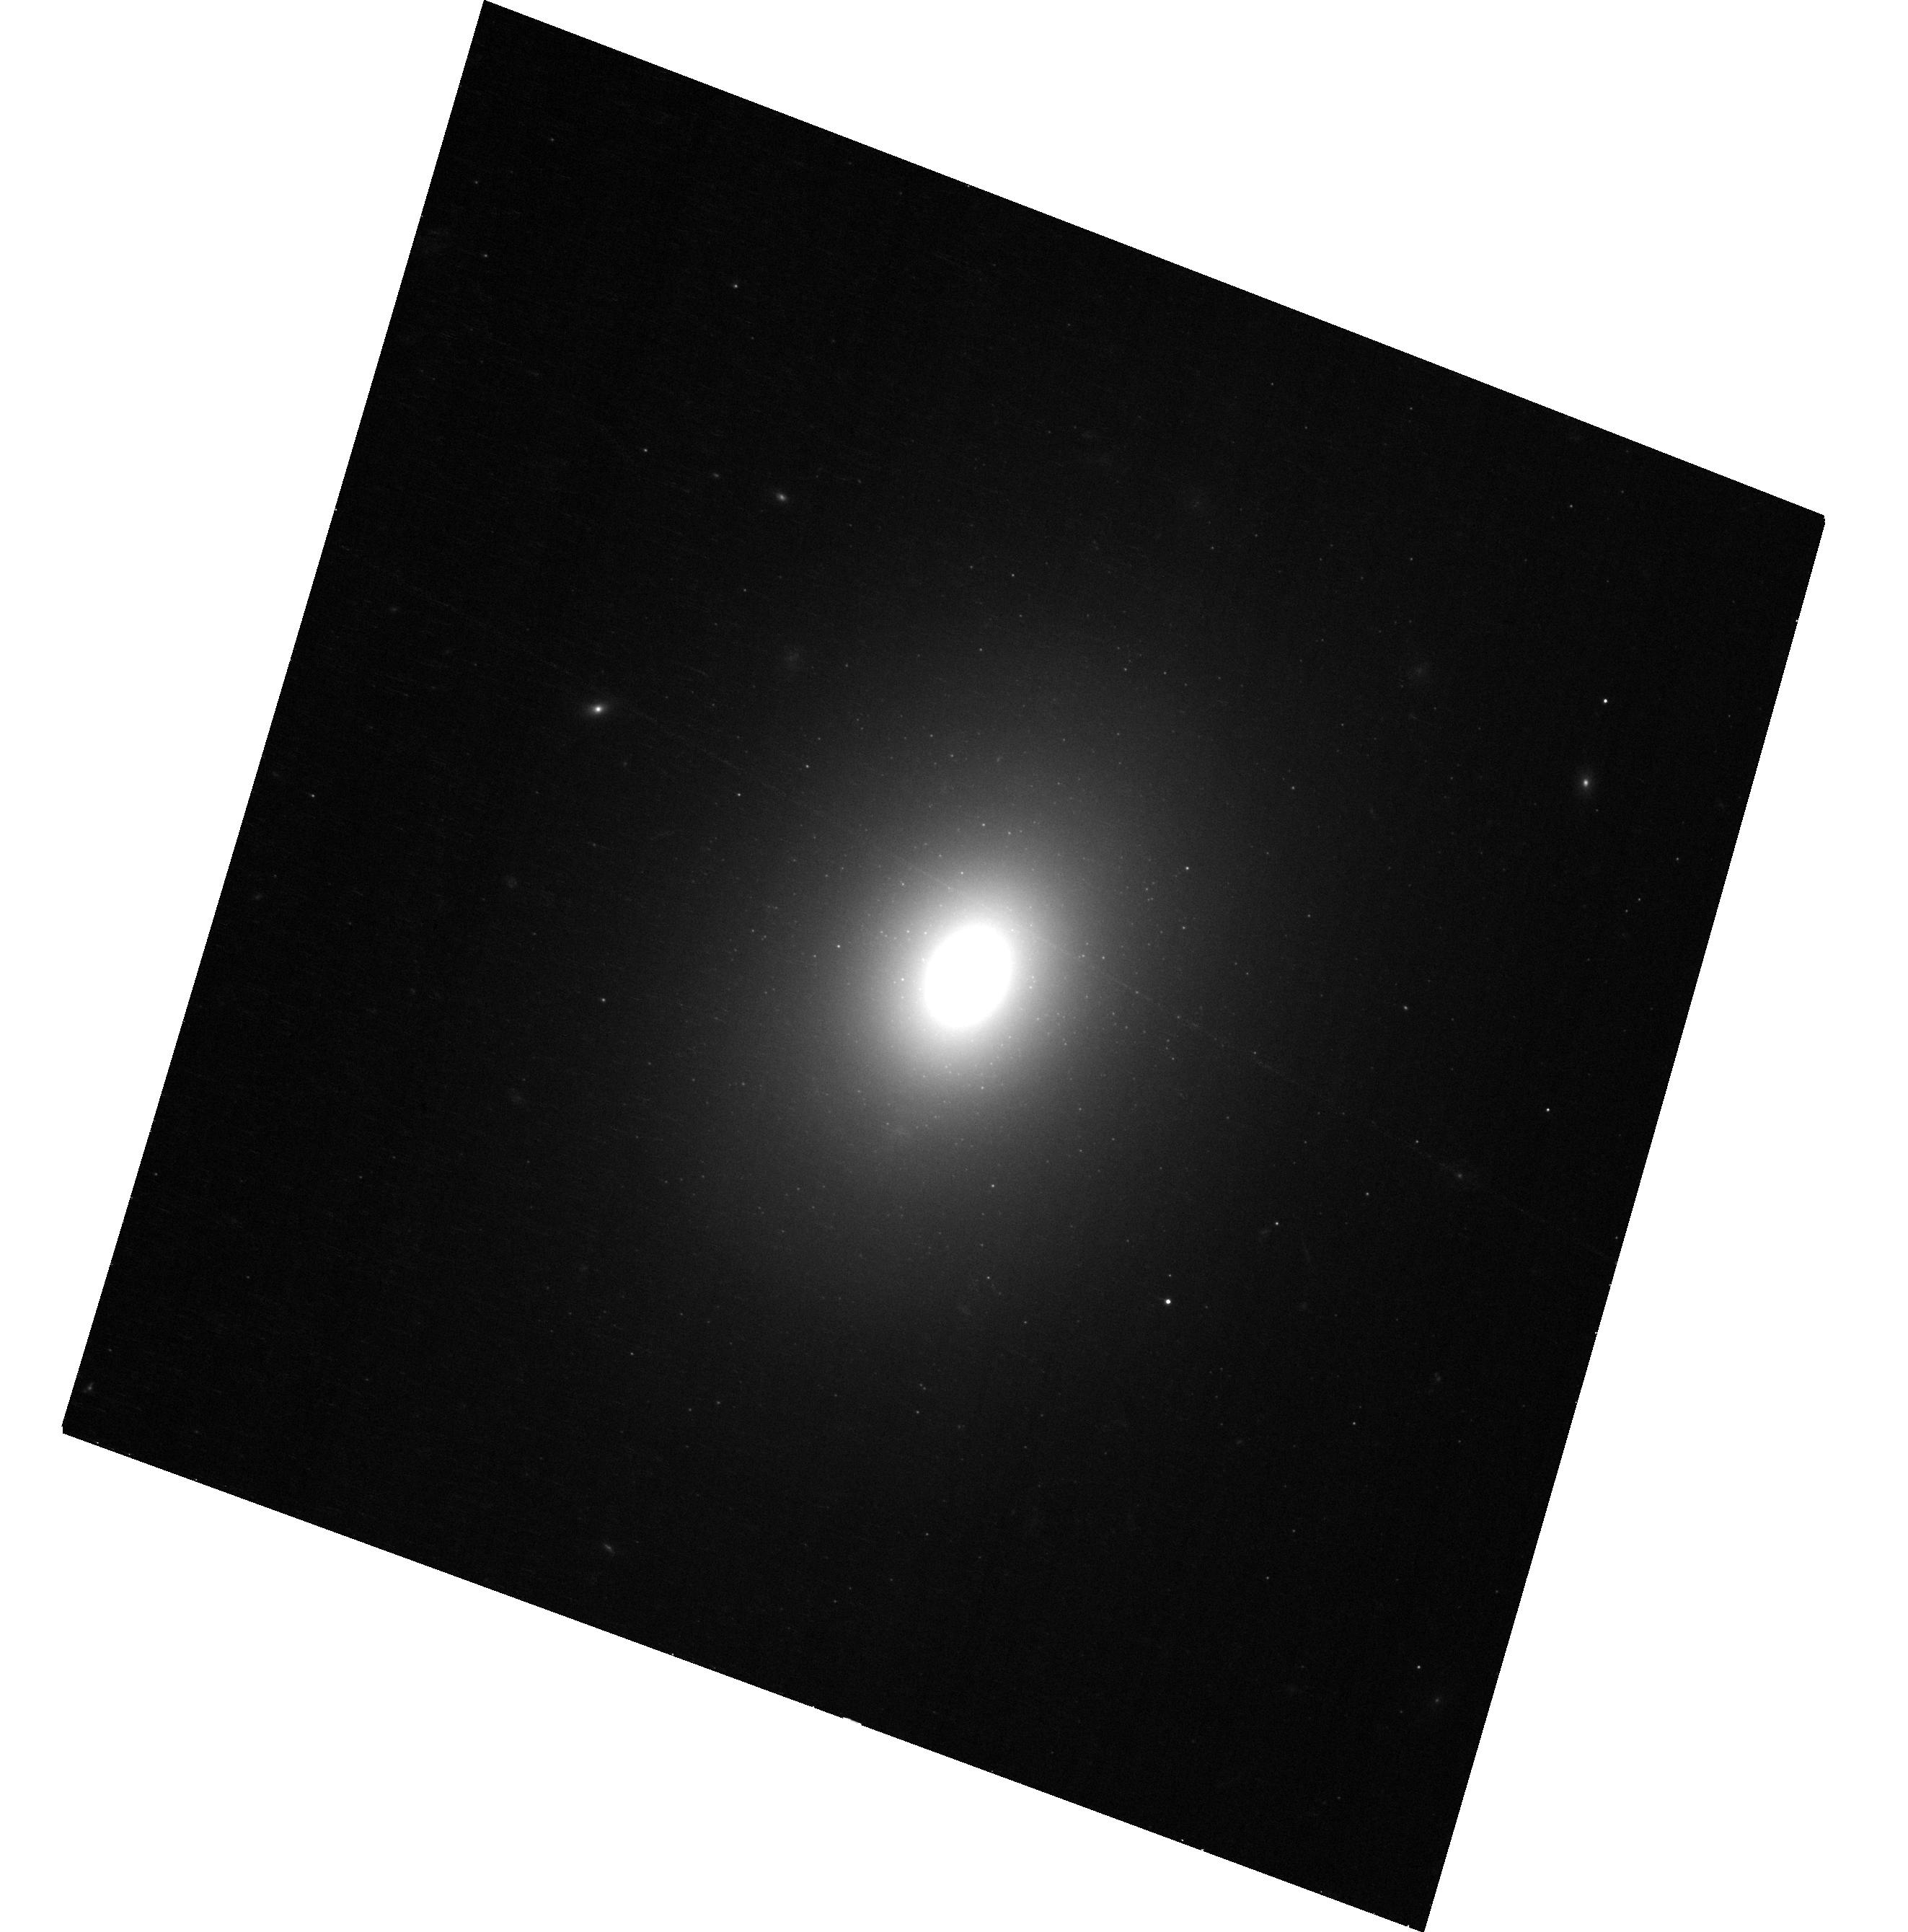
Target: 3C78. Instrument: ACS/WFC. Filter: F606W. Exposure: 13 min. Observation ID: hst_17919_03_acs_wfc_f606w_jfk203

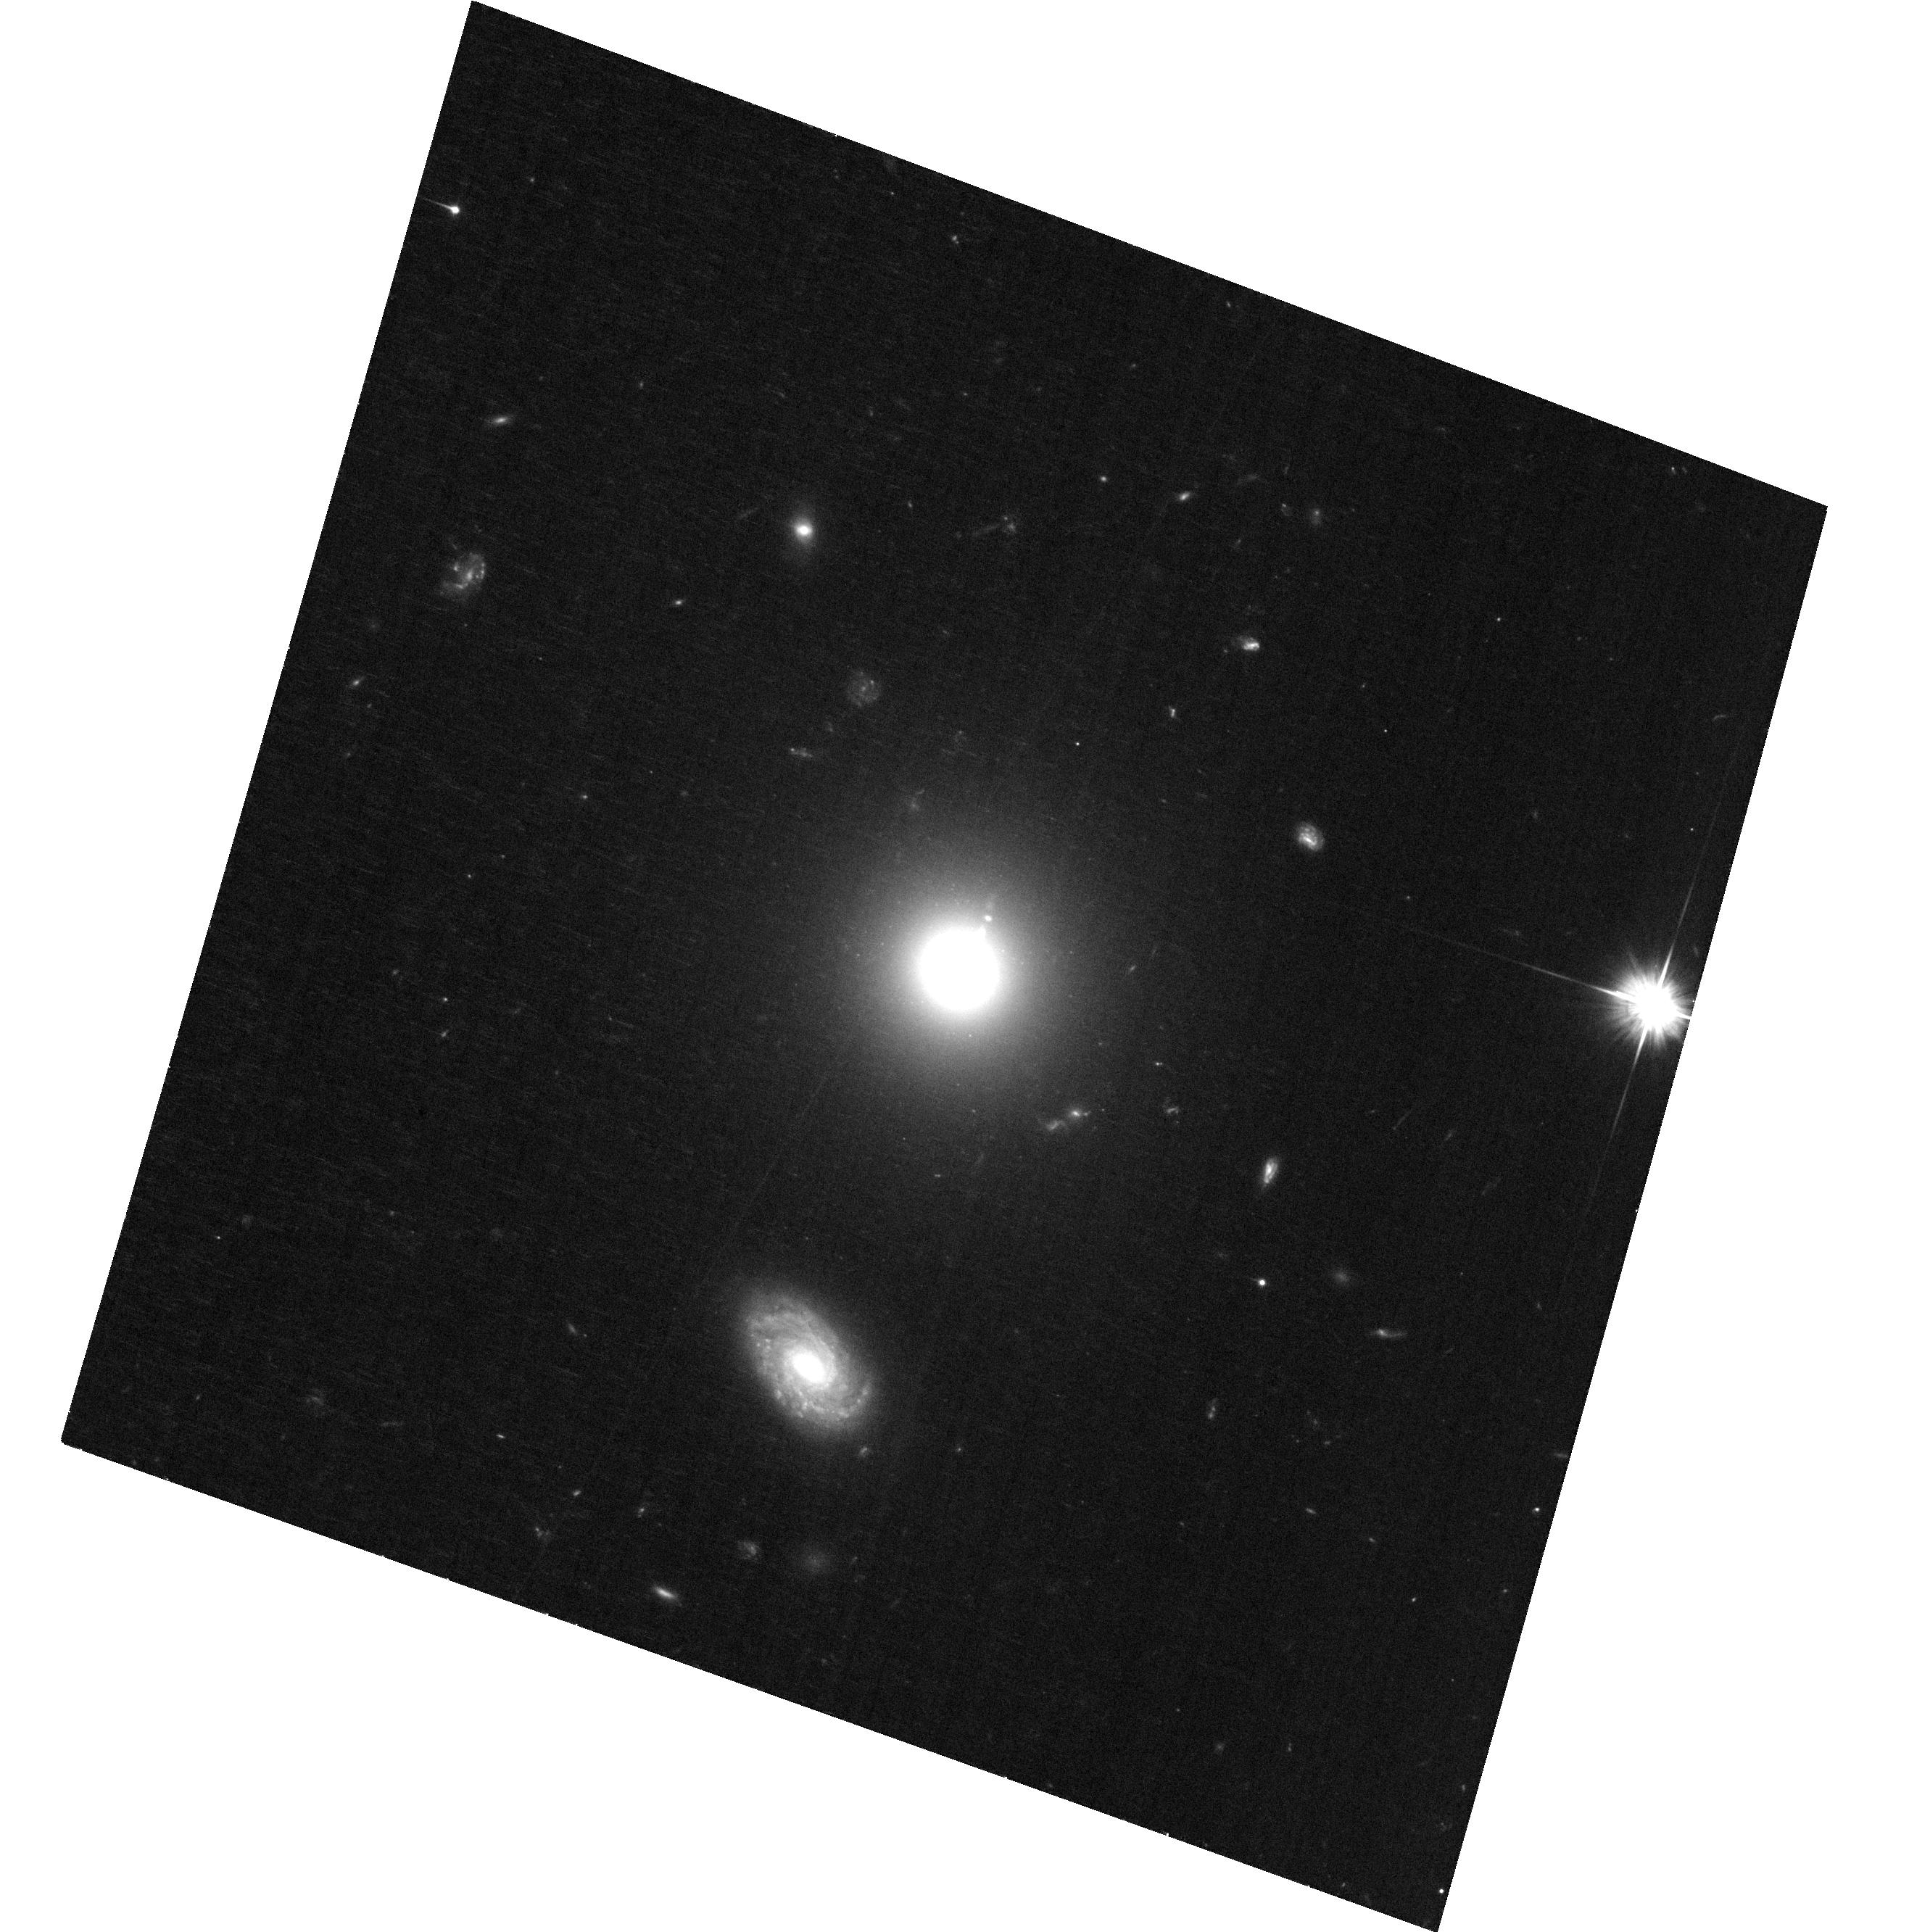
Target: 3C15. Instrument: ACS/WFC. Filter: F606W. Exposure: 29 min. Observation ID: hst_17919_01_acs_wfc_f606w_jfk201

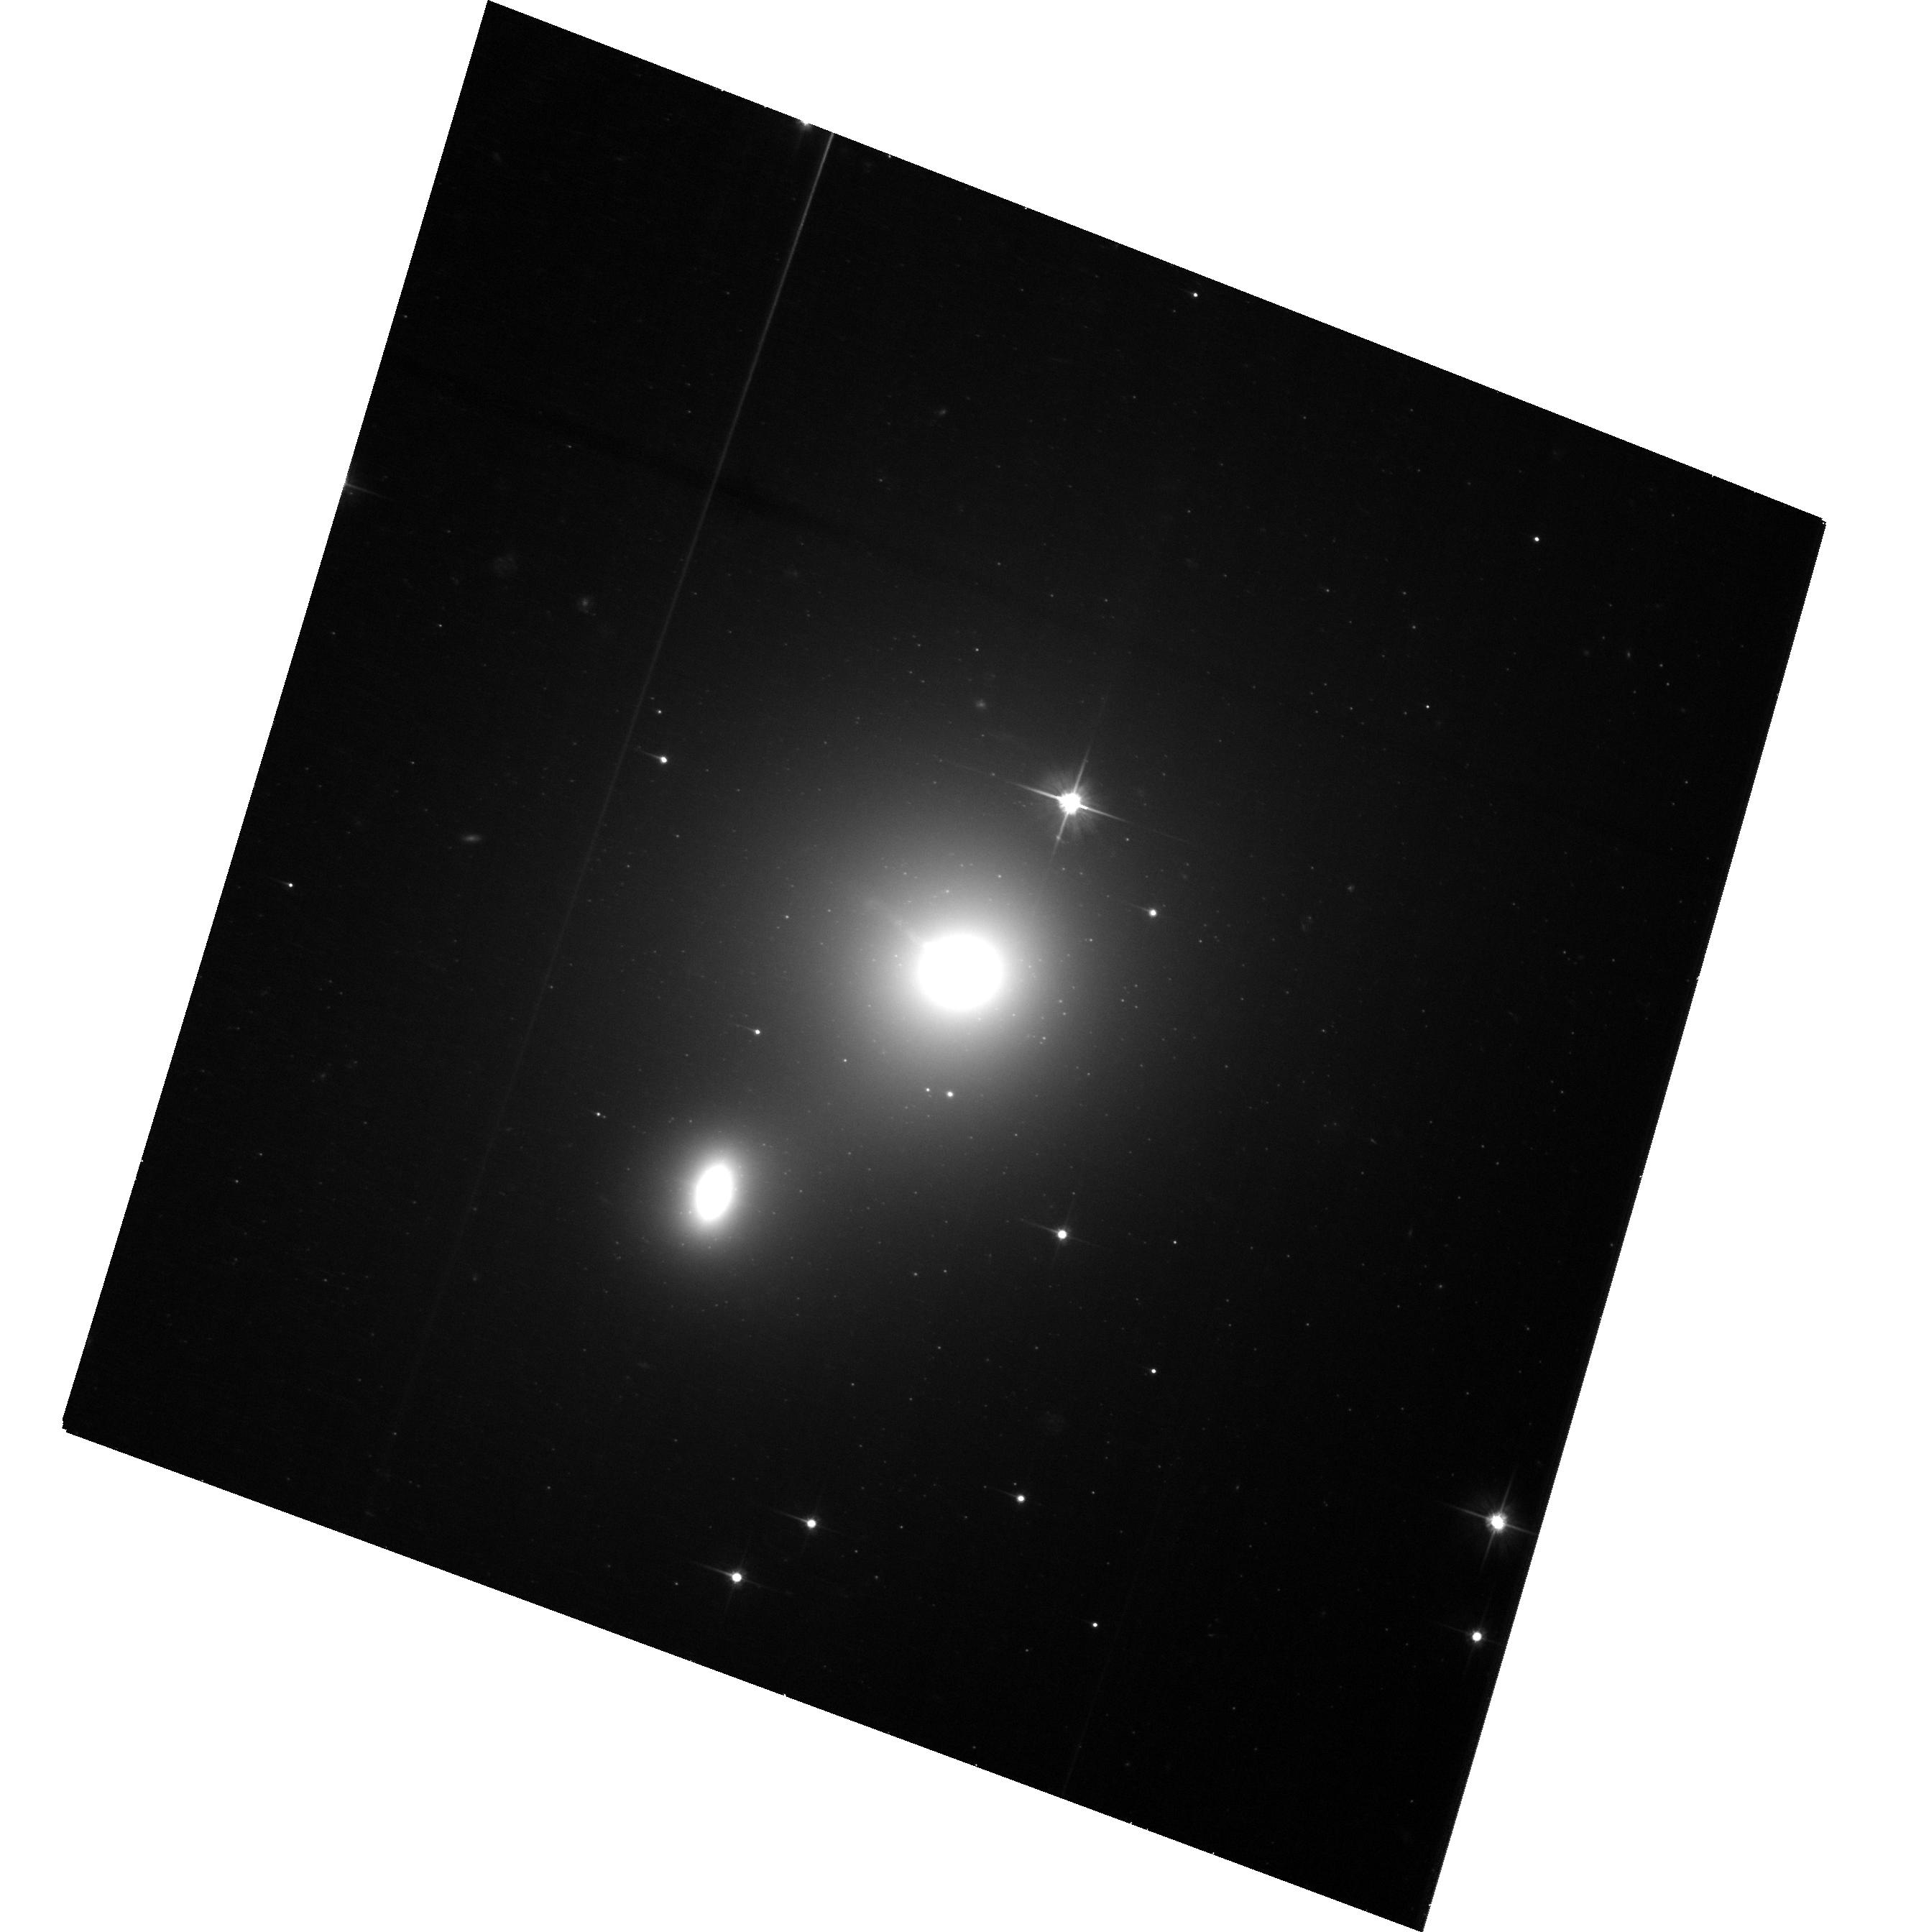
Target: 3C66B. Instrument: ACS/WFC. Filter: F606W. Exposure: 28 min. Observation ID: hst_17919_02_acs_wfc_f606w_jfk202

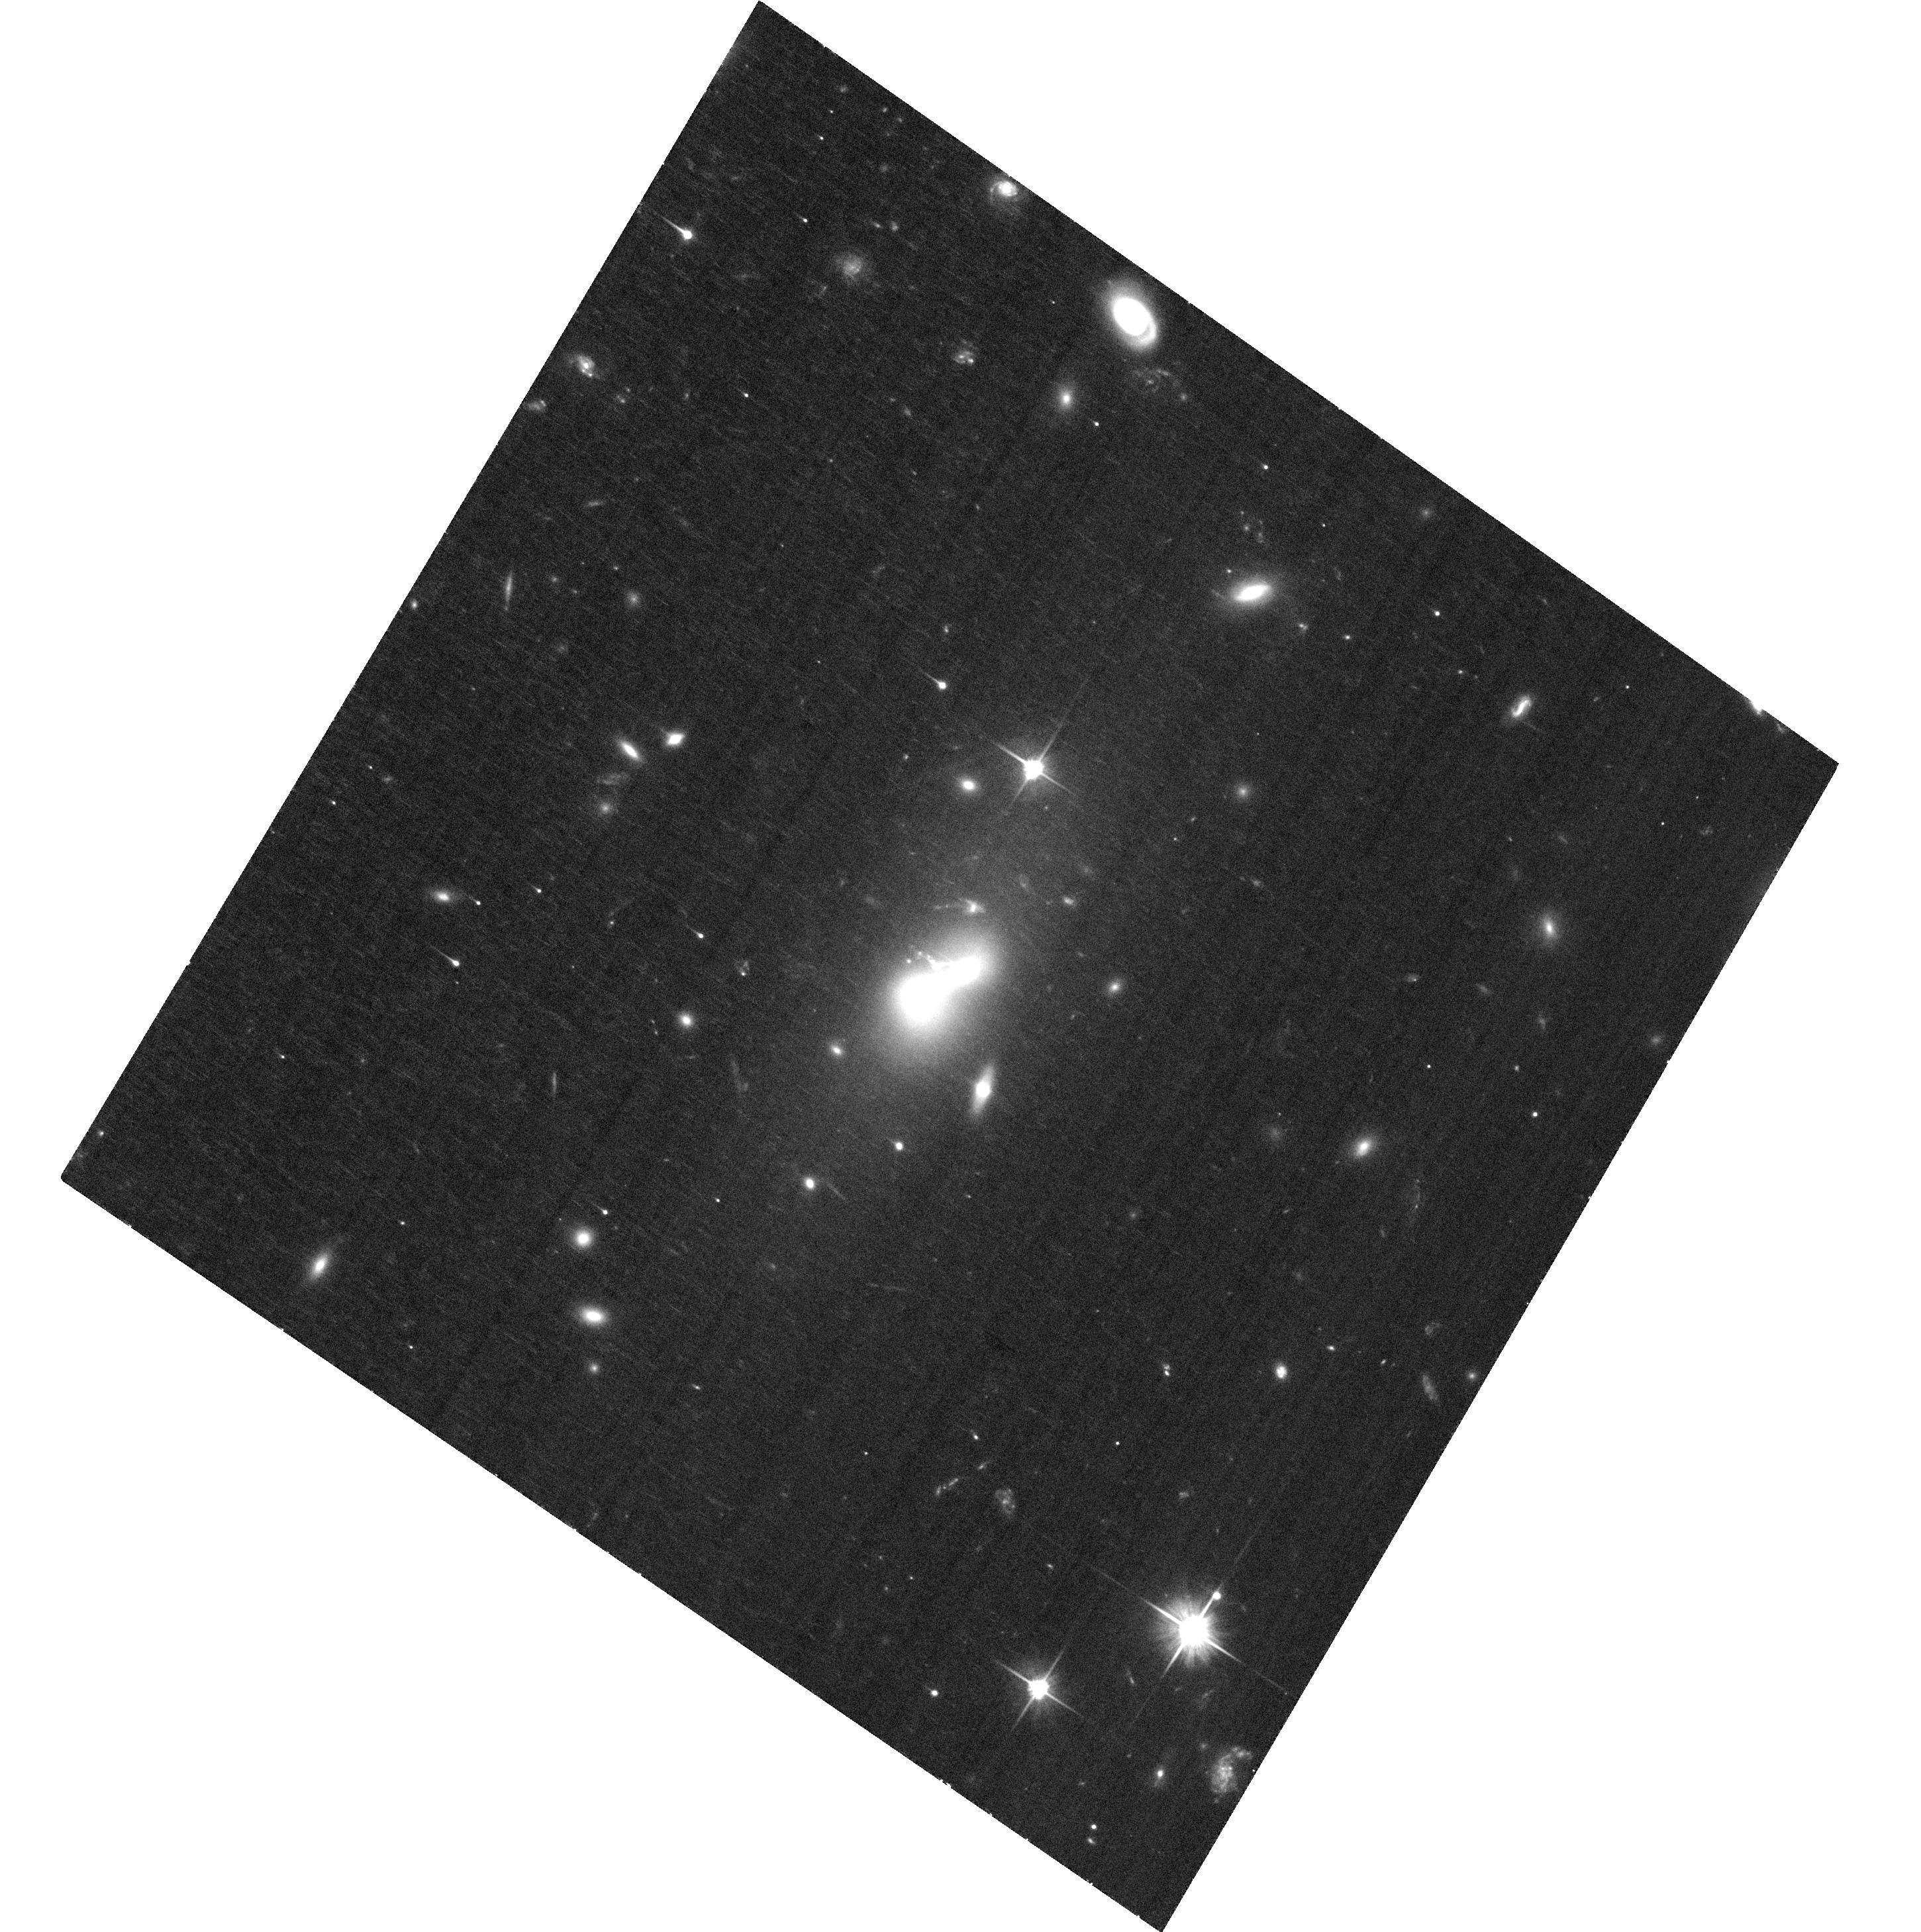
Target: 3C346. Instrument: ACS/WFC. Filter: F606W. Exposure: 30 min. Observation ID: hst_17919_04_acs_wfc_f606w_jfk204

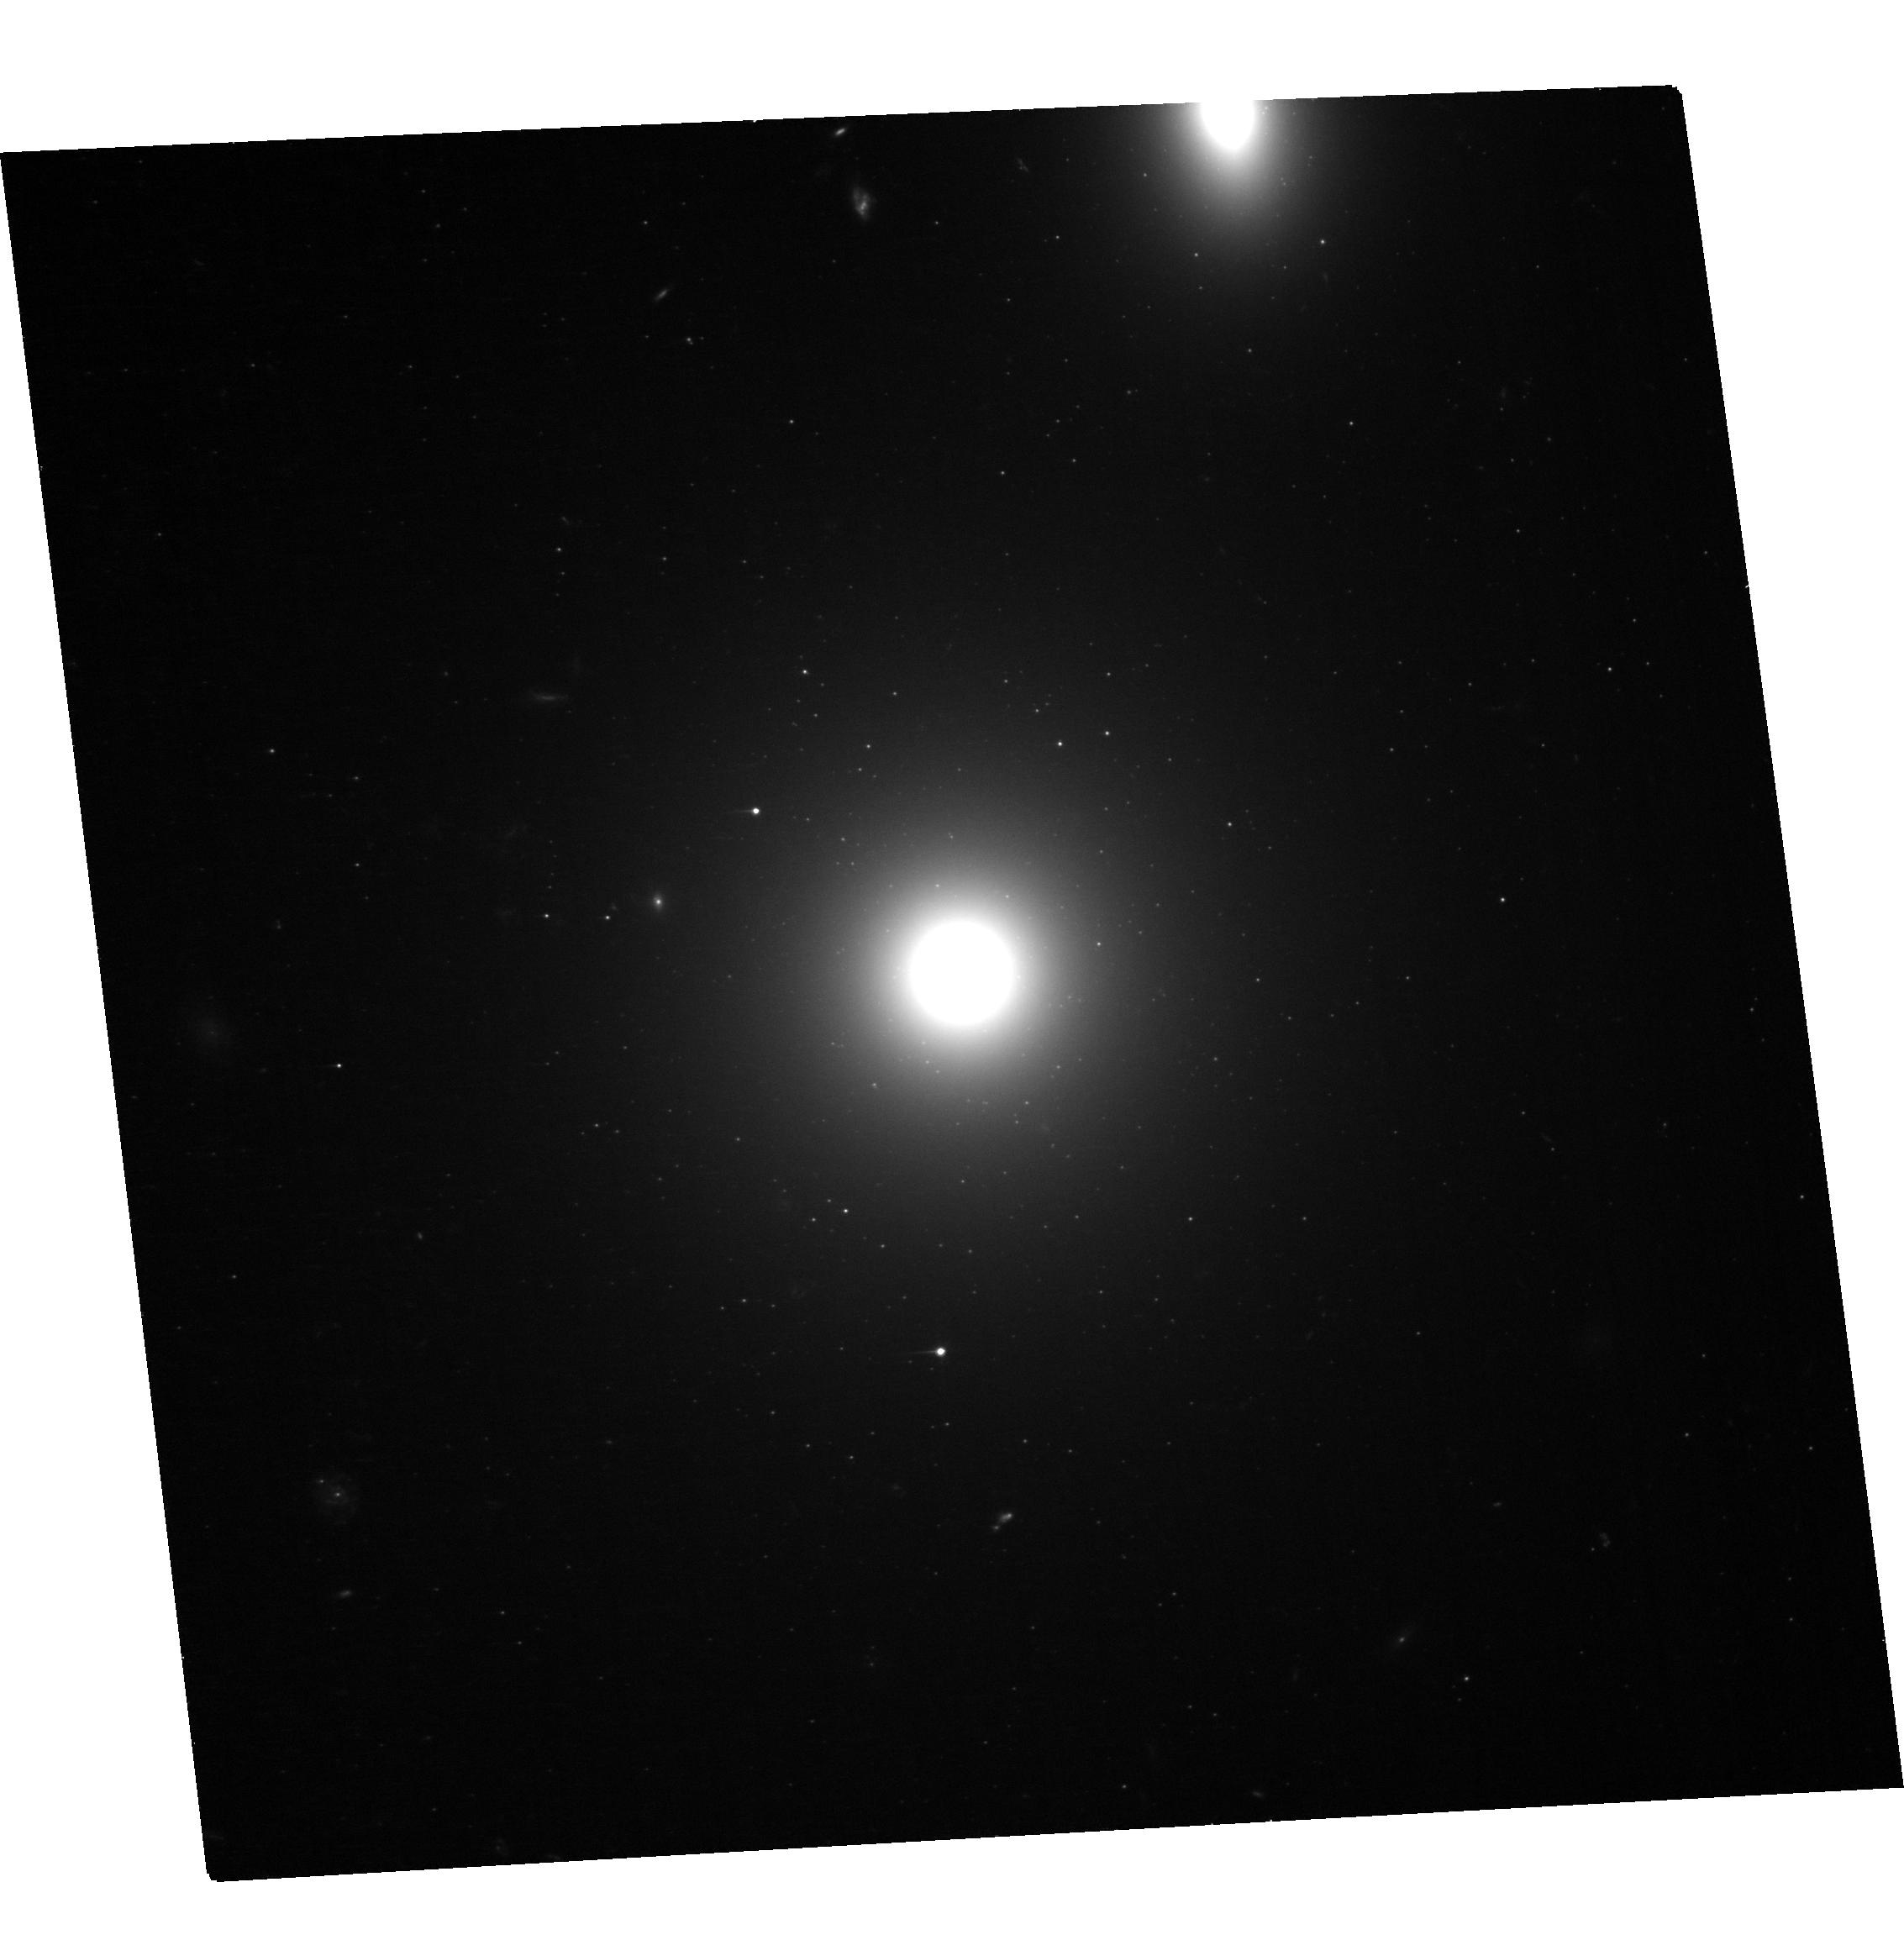
Target: 3C264. Instrument: ACS/WFC. Filter: F606W. Exposure: 32 min. Observation ID: hst_17919_05_acs_wfc_f606w_jfk205

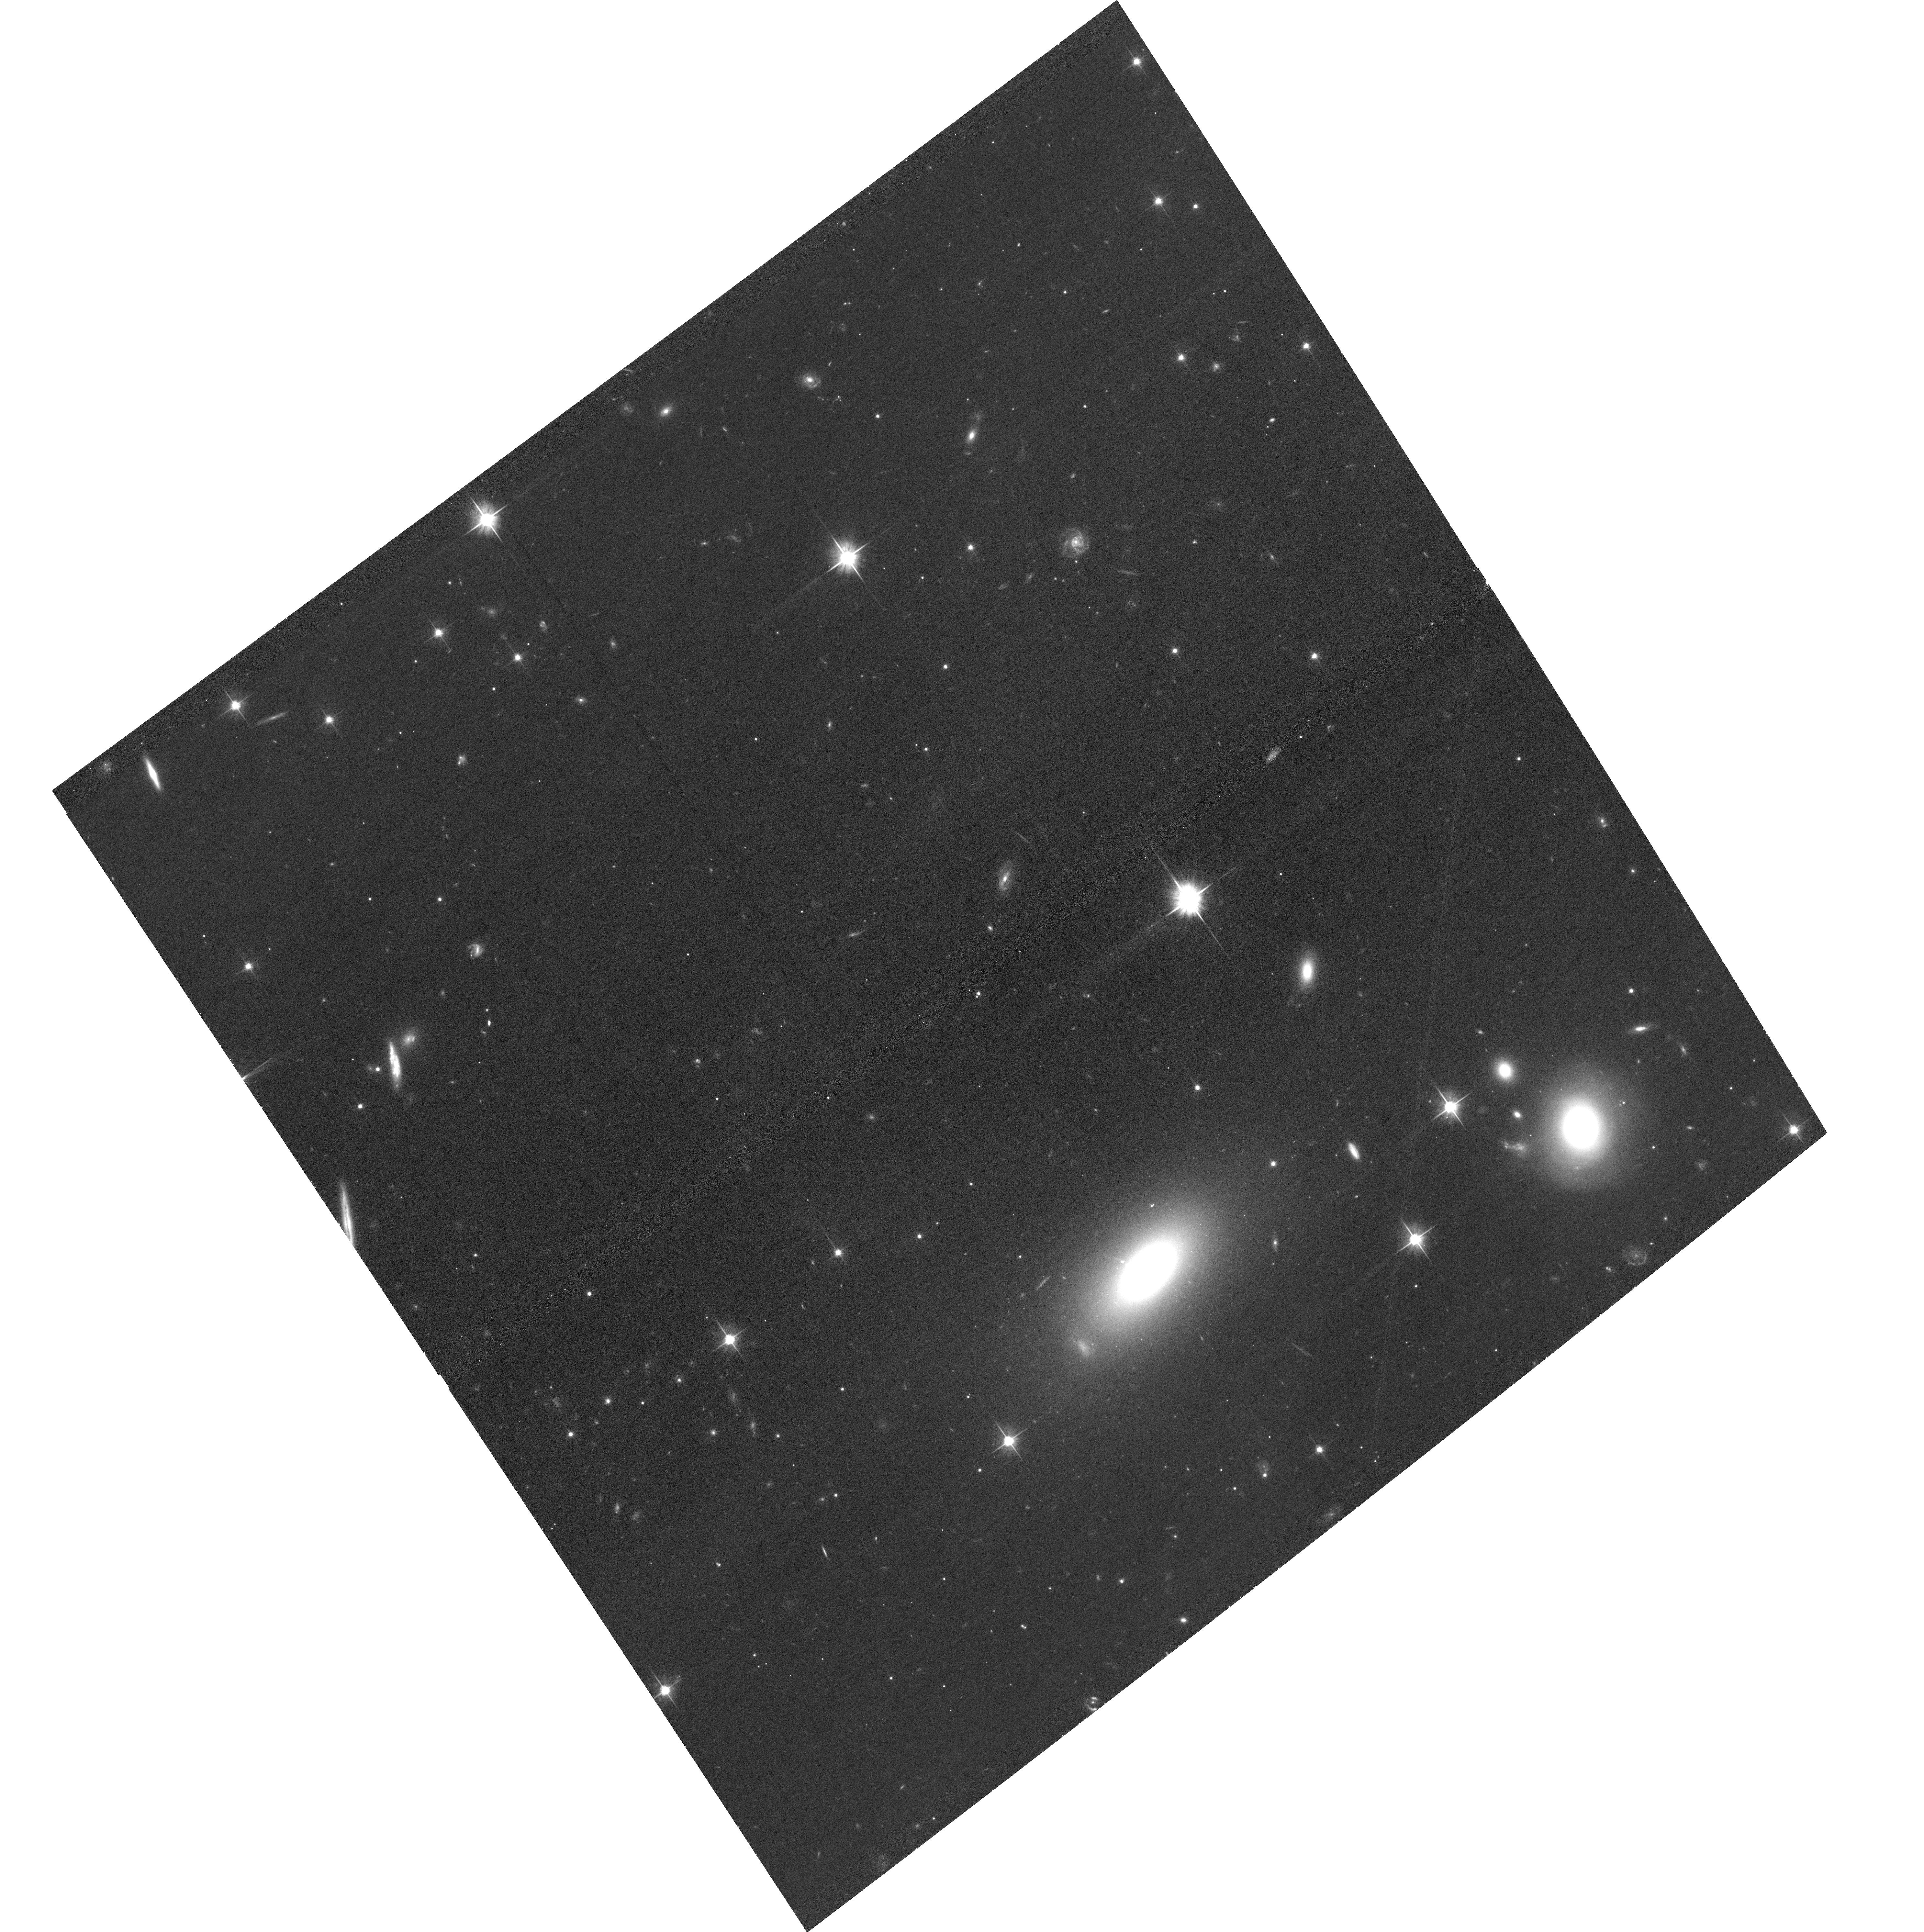
Target: 4C00.58. Instrument: ACS/WFC. Filter: F606W. Exposure: 29 min. Observation ID: hst_17919_09_acs_wfc_f606w_jfk209

A legacy epoch for Hubbles optical jets: a reference for the future (PI: Meyer, Eileen T)

While we have long known that jets from super-massive black holes exhibit highly relativistic speeds on parsec scales from radio interferometry, it is not generally known how the jet evolves on kpc to Mpc scales, where the jet leaves the host galaxy and begins to interact with the intergalactic medium, with implications for our understanding of jet structure and quantifying the energy carried by the jet into the external environment. With the development of state-of-the-art astrometry techniques and new data from the Gaia mission, it is now possible register images of nearby jets first observed by HST in the 1990s to extremely high precision, reaching accuracies on proper motions of better than 0.3 mas/year. This enabled the dramatic finding of colliding superluminal knots in the jet of 3C264 and helical motions of plasma on kpc scales in M87. We propose a new epoch of joint HST/JWST observations on the 12 nearby optical jets which are essentially a legacy sample of monitored sources with observations spanning nearly 3 decades. This sample is an extremely unique one, and only HST and JWST can provide the precision astrometry and sensitivity needed to track the motion of plasma in jets on kpc scales.